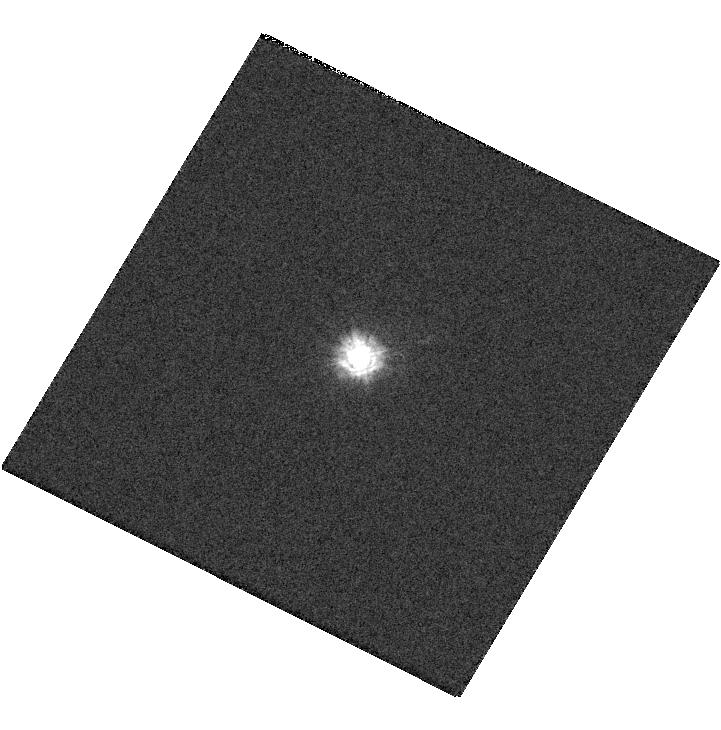
Target: GRW+70D5824. Instrument: WFC3/UVIS. Filter: F218W. Exposure: 1 min. Observation ID: hst_13574_07_wfc3_uvis_f218w_ichd07

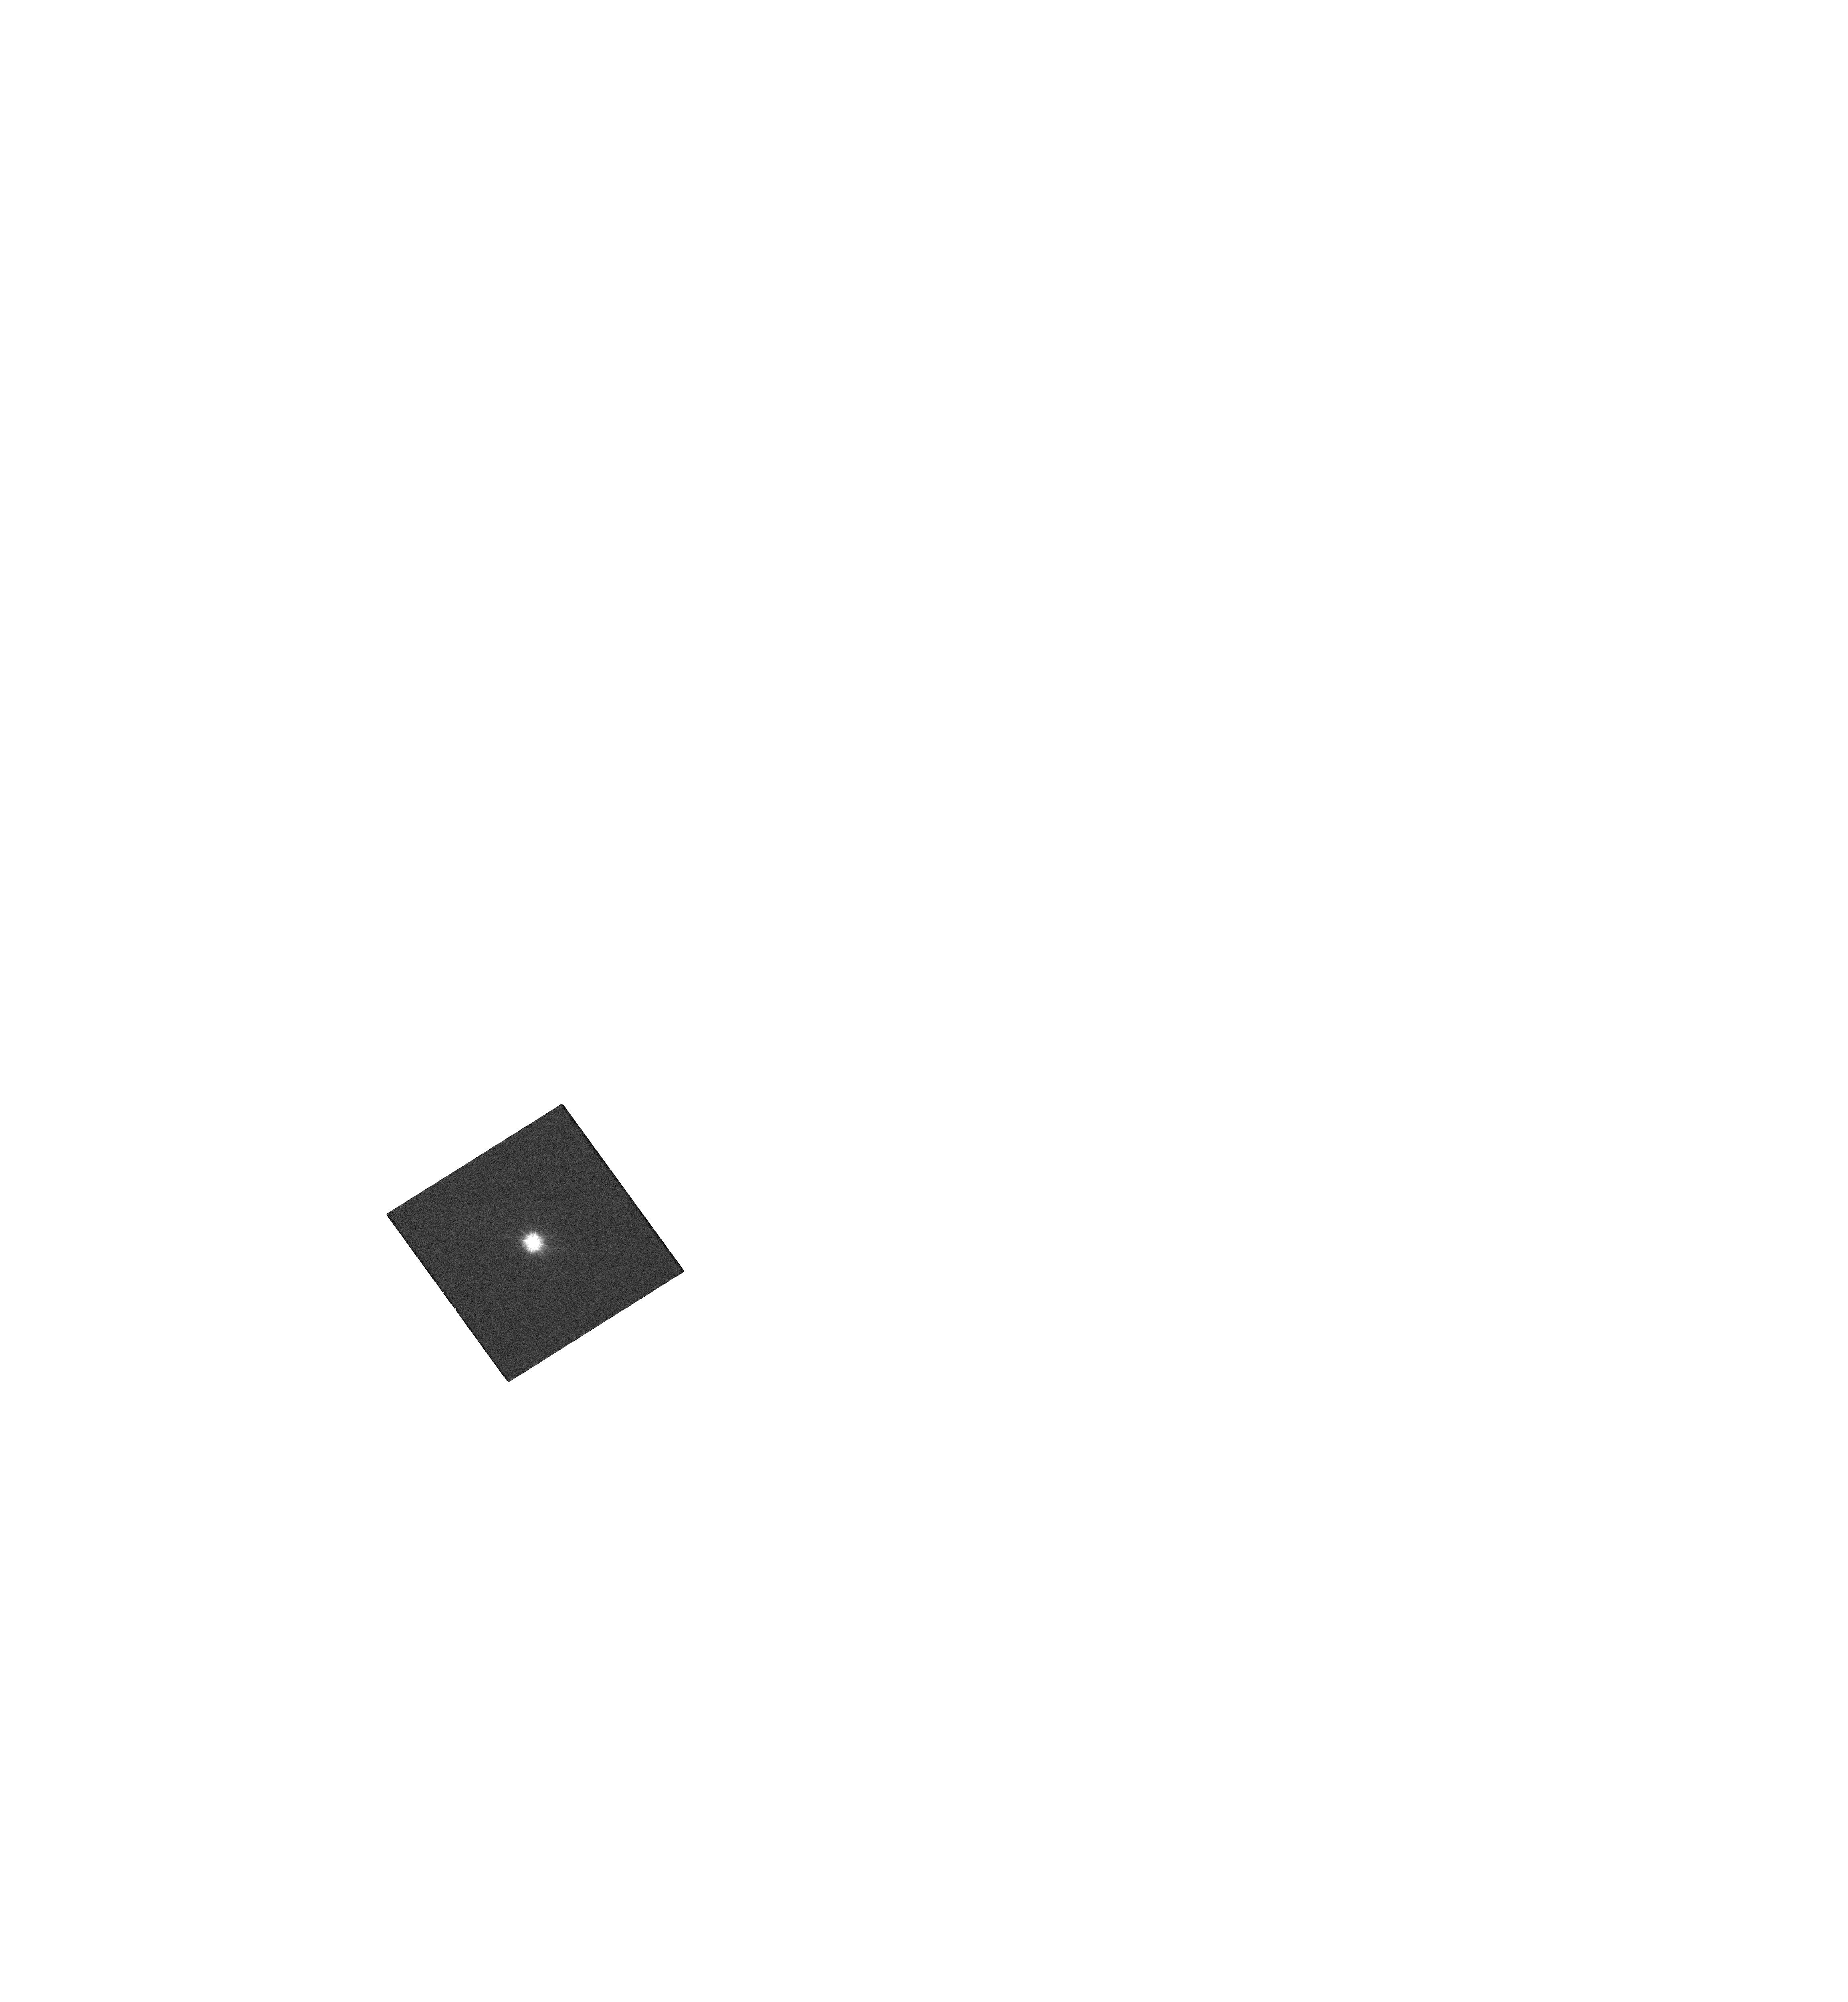
Target: GRW+70D5824. Instrument: WFC3/UVIS. Filter: F218W. Exposure: 1 min. Observation ID: hst_13574_a8_wfc3_uvis_f218w_ichda8

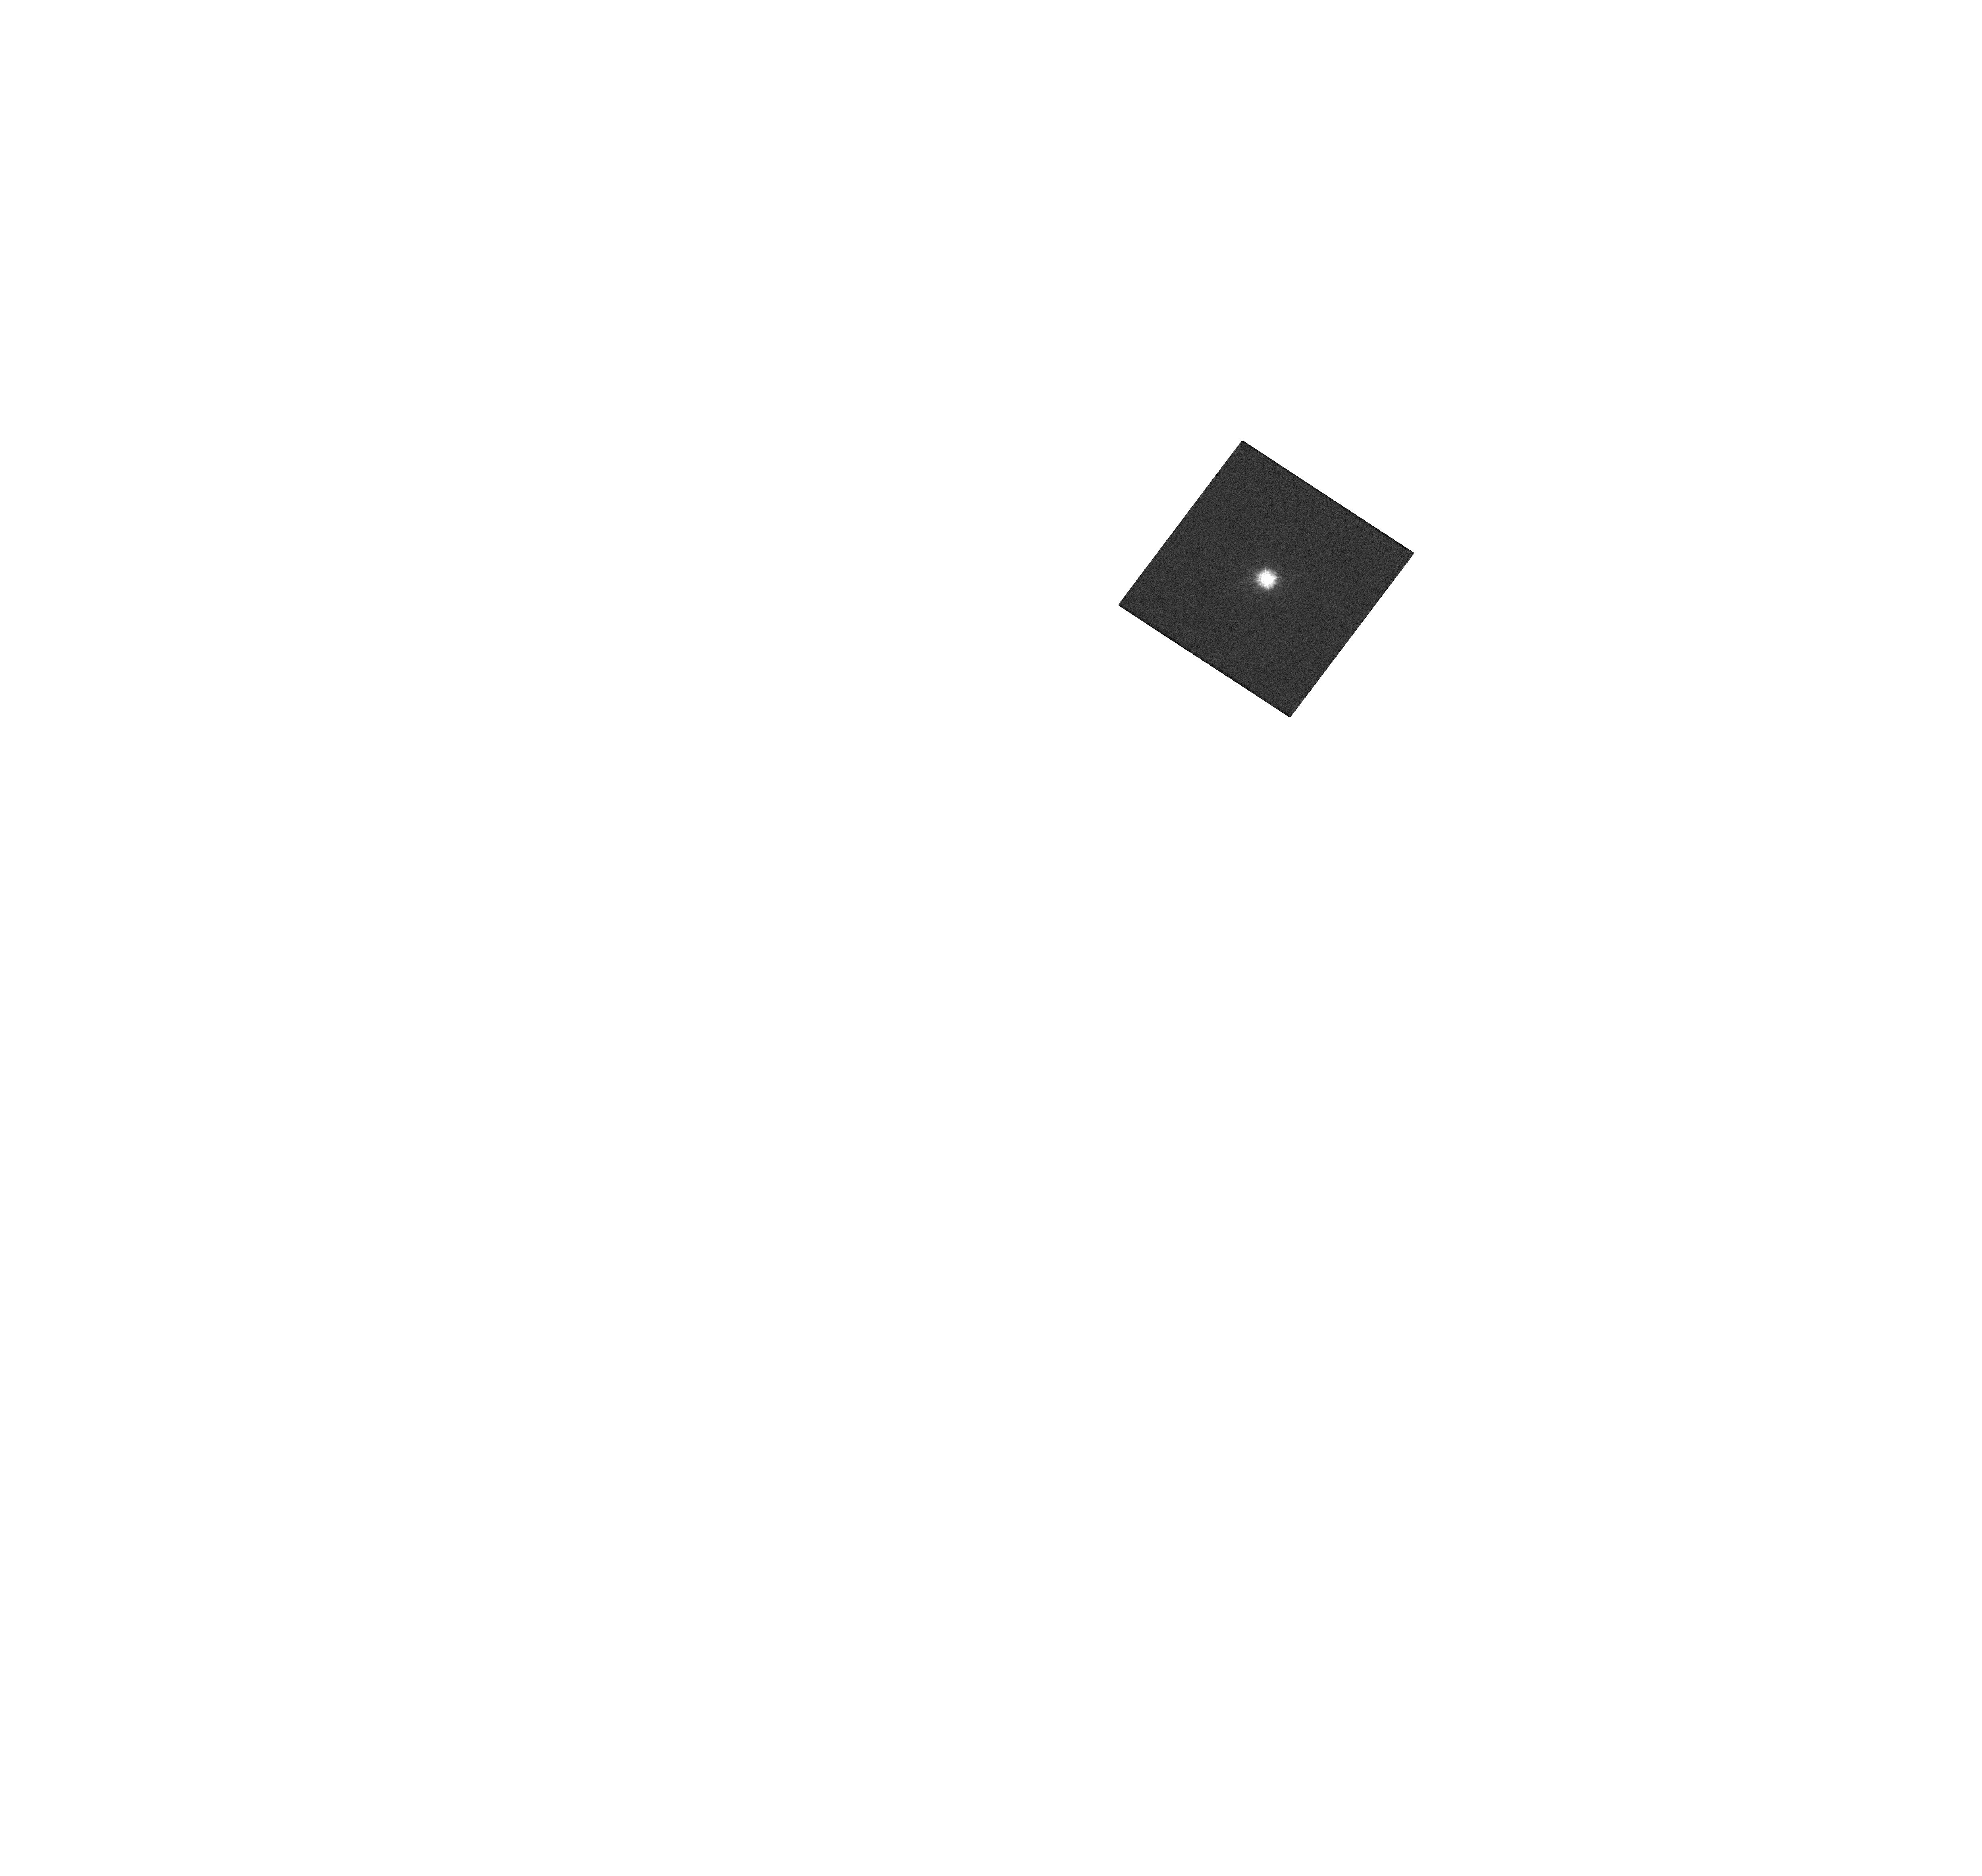
Target: GRW+70D5824. Instrument: WFC3/UVIS. Filter: F218W. Exposure: 1 min. Observation ID: hst_13574_a2_wfc3_uvis_f218w_ichda2

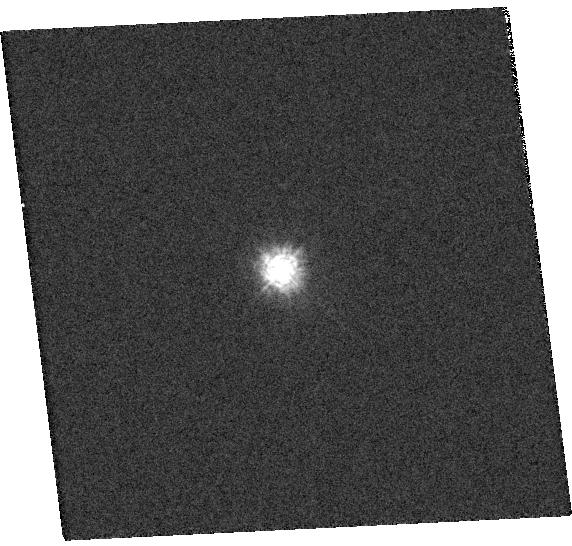
Target: GRW+70D5824. Instrument: WFC3/UVIS. Filter: F218W. Exposure: 1 min. Observation ID: hst_13574_09_wfc3_uvis_f218w_ichd09

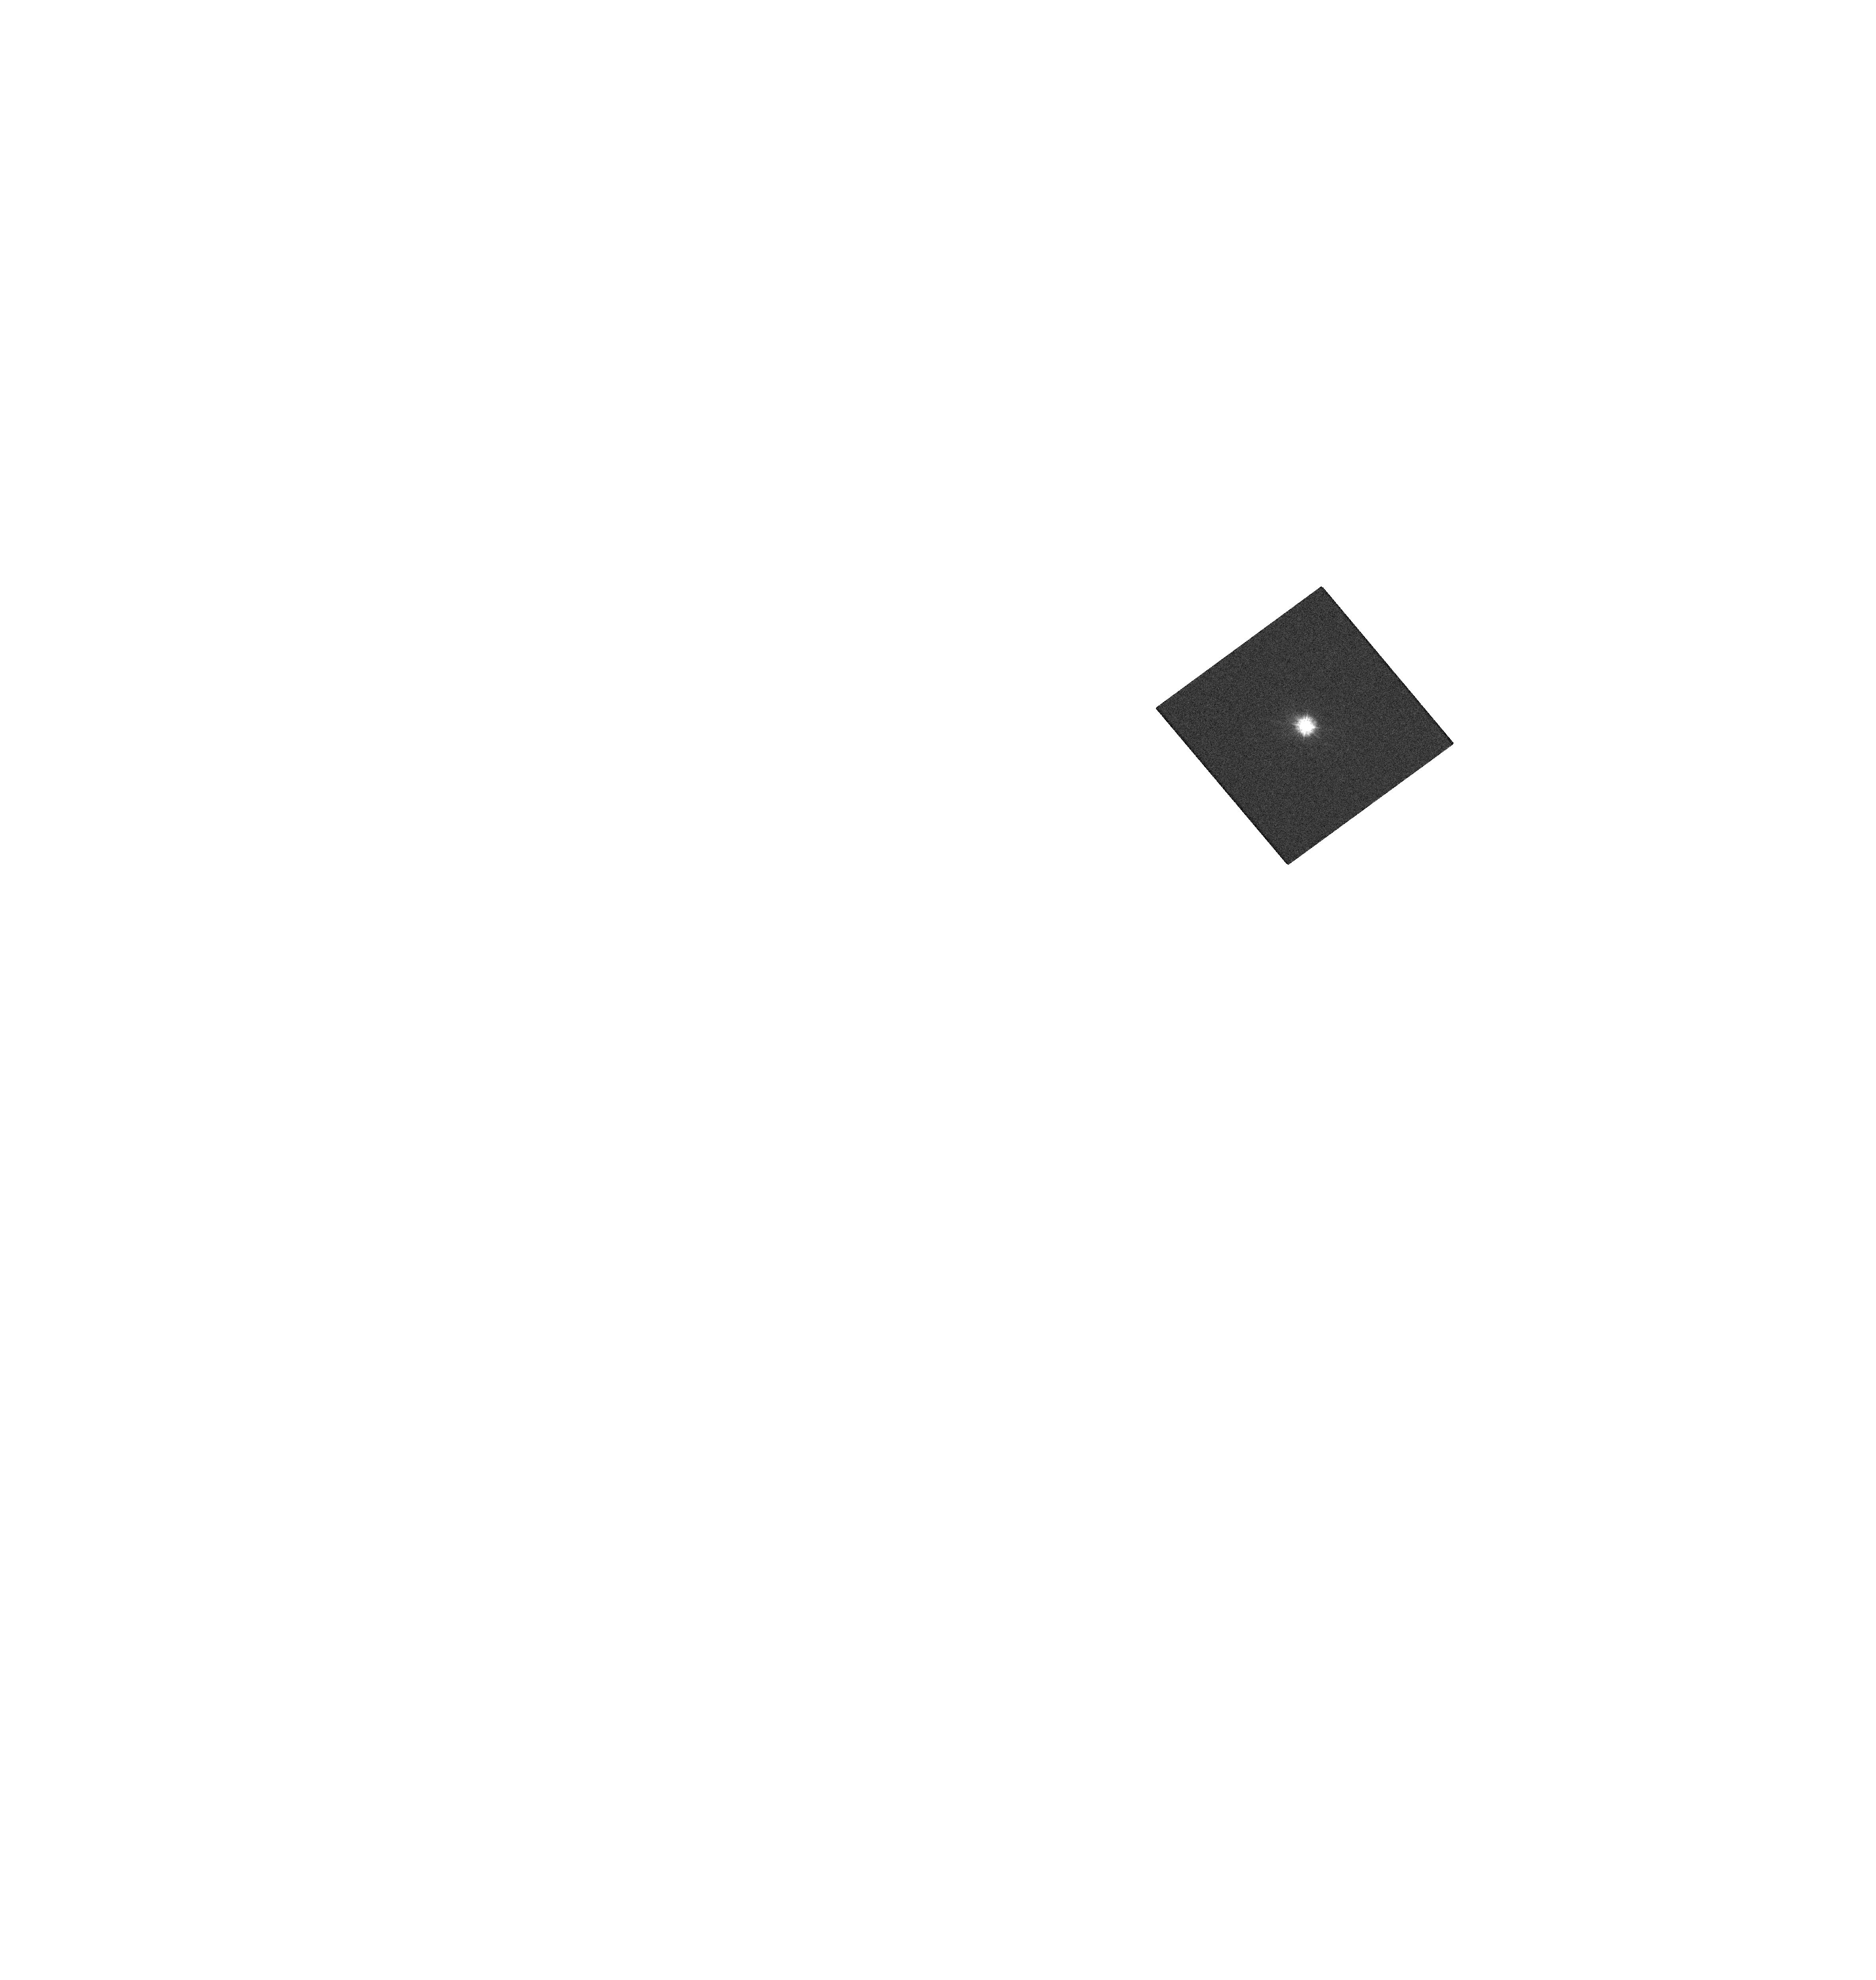
Target: GRW+70D5824. Instrument: WFC3/UVIS. Filter: F218W. Exposure: 1 min. Observation ID: hst_13574_a3_wfc3_uvis_f218w_ichda3

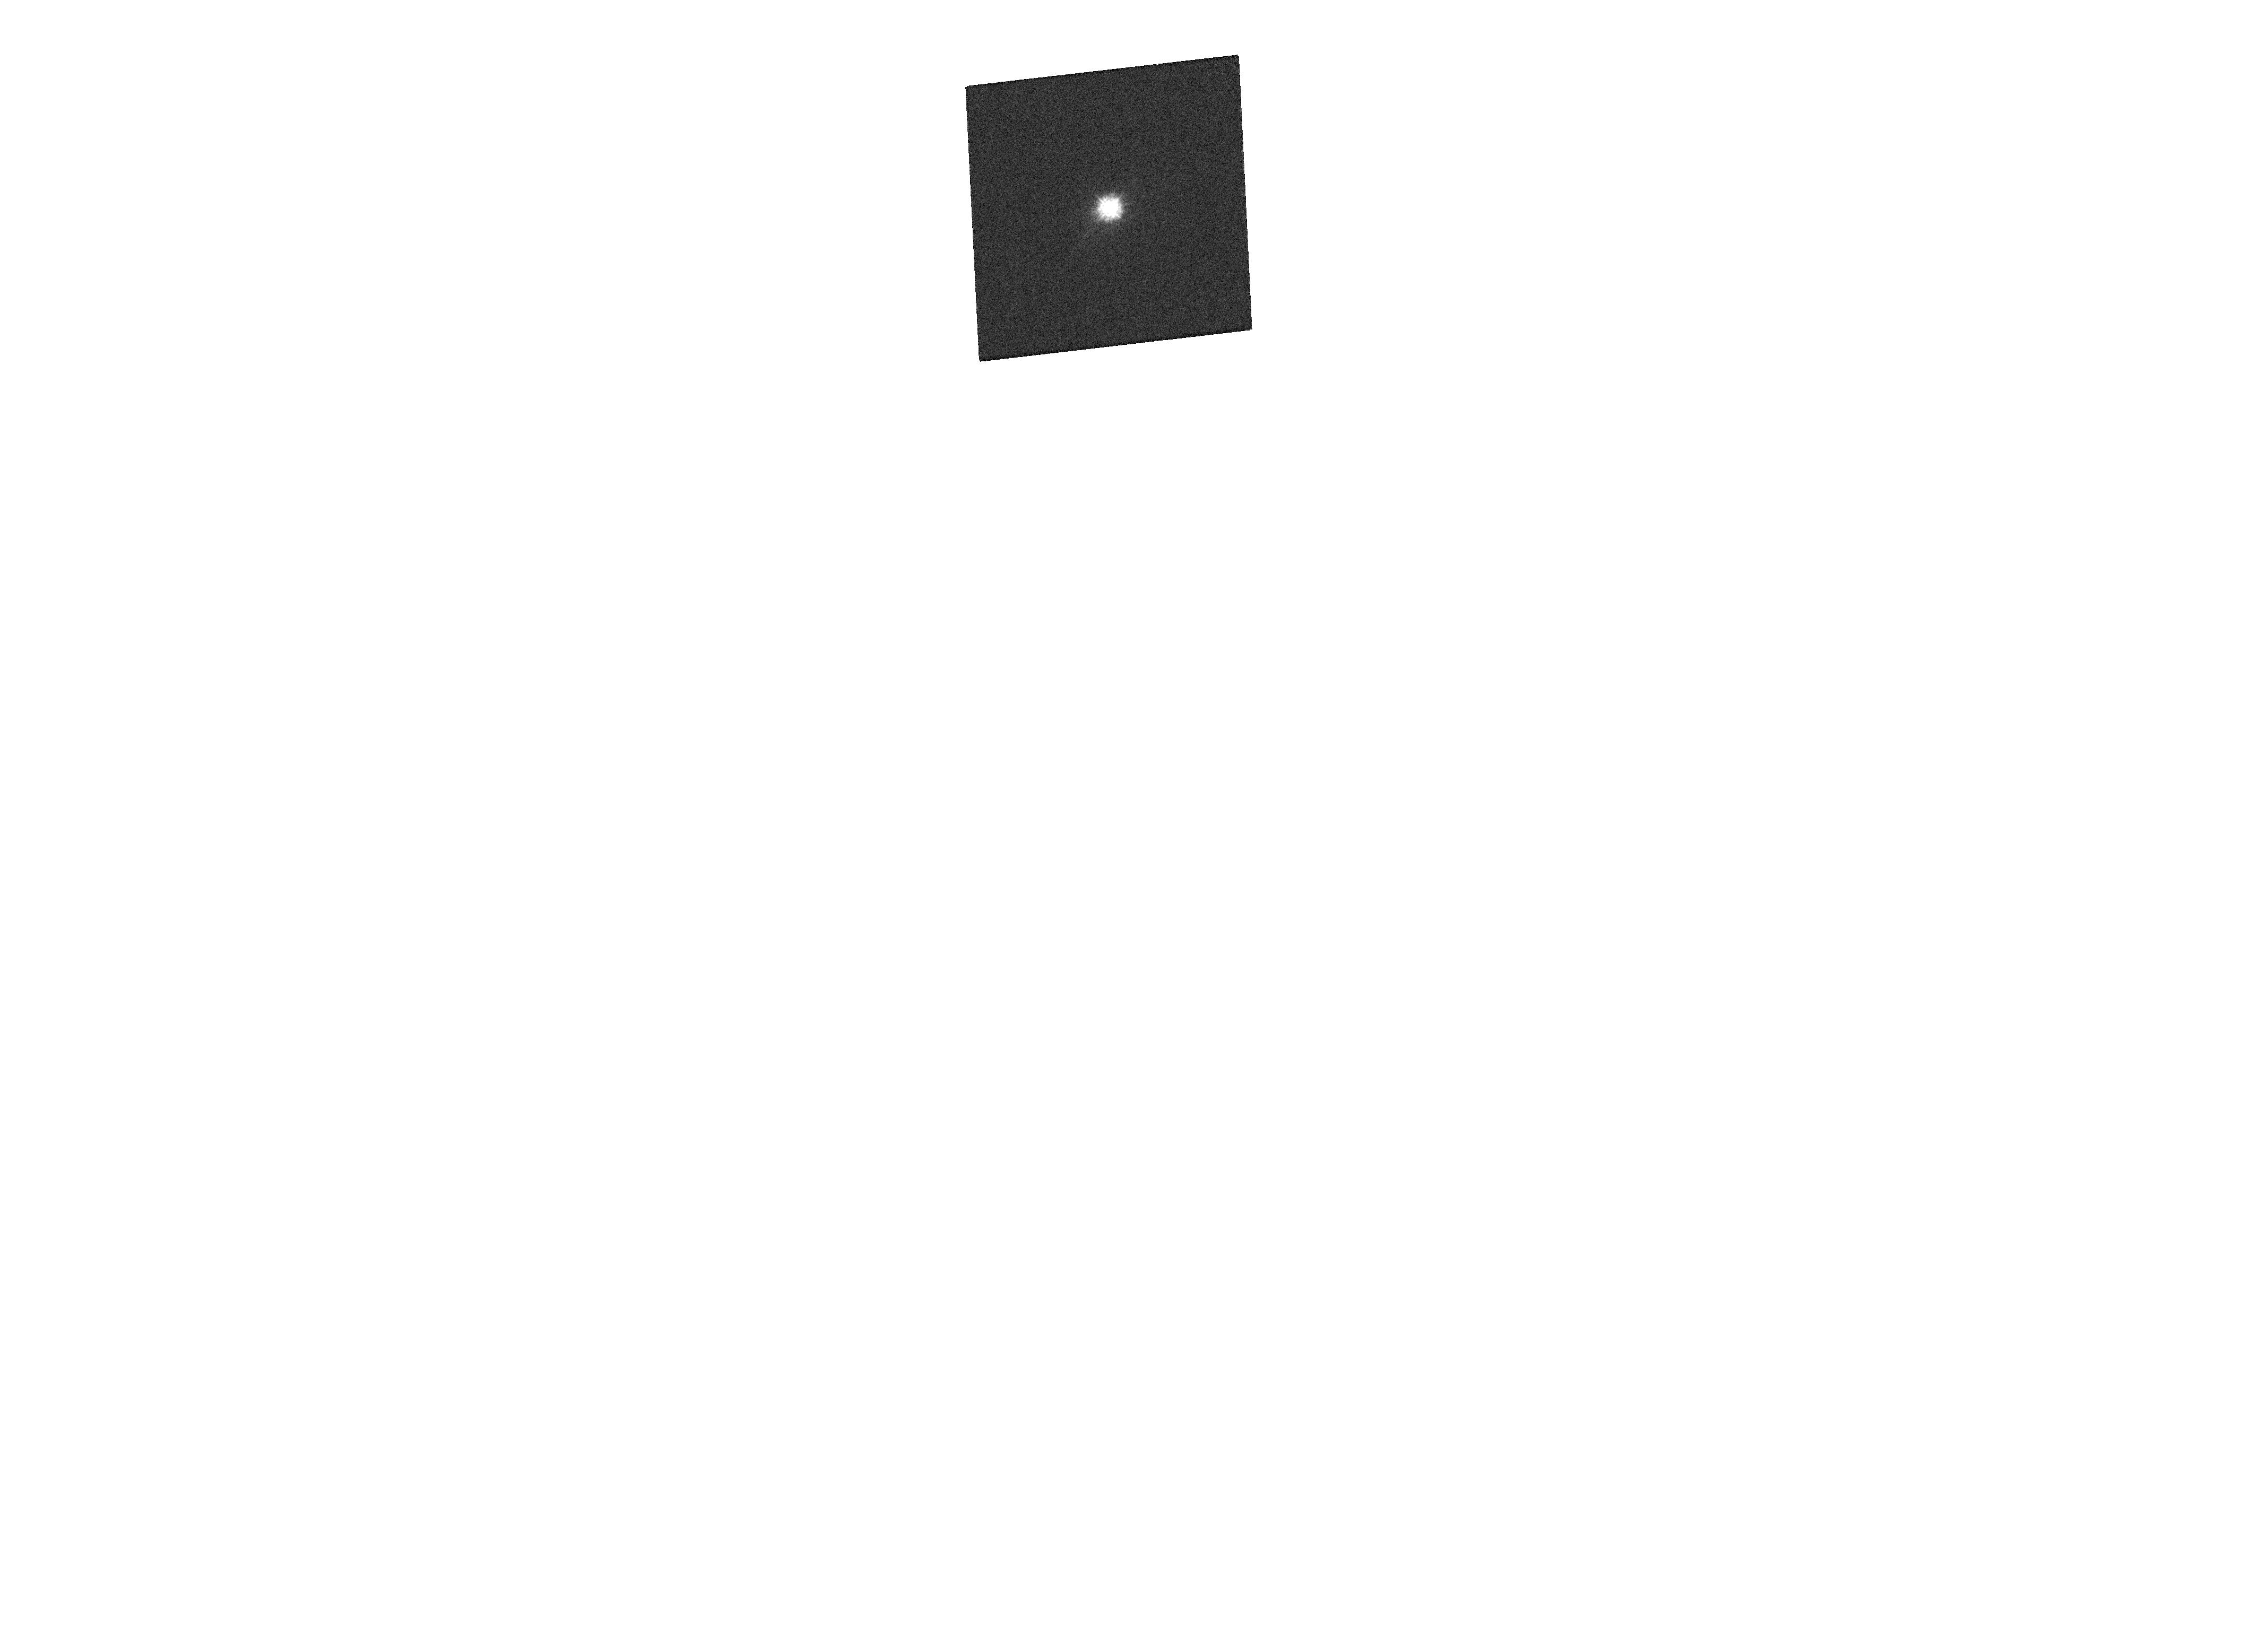
Target: GRW+70D5824. Instrument: WFC3/UVIS. Filter: F218W. Exposure: 1 min. Observation ID: hst_13574_a1_wfc3_uvis_f218w_ichda1

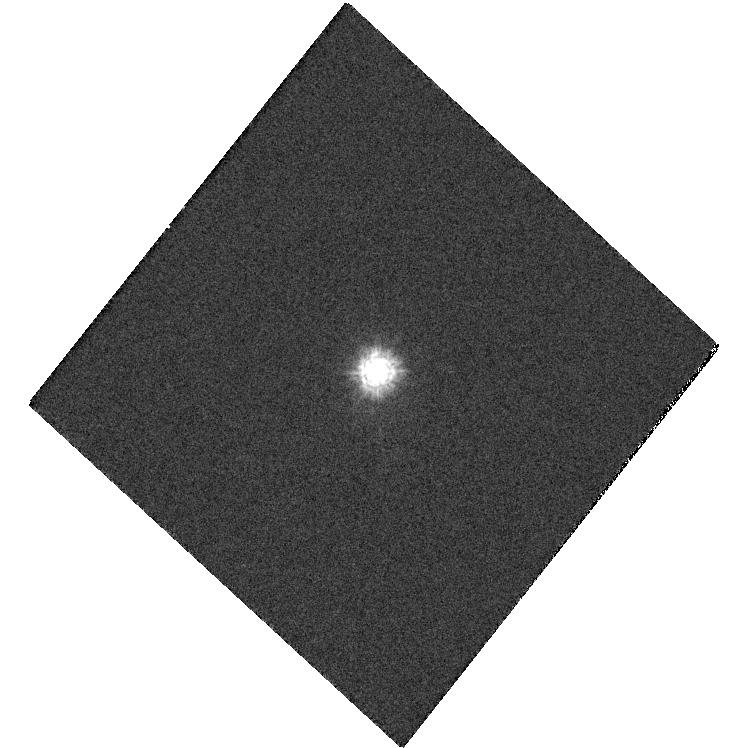
Target: GRW+70D5824. Instrument: WFC3/UVIS. Filter: F218W. Exposure: 1 min. Observation ID: hst_13574_10_wfc3_uvis_f218w_ichd10

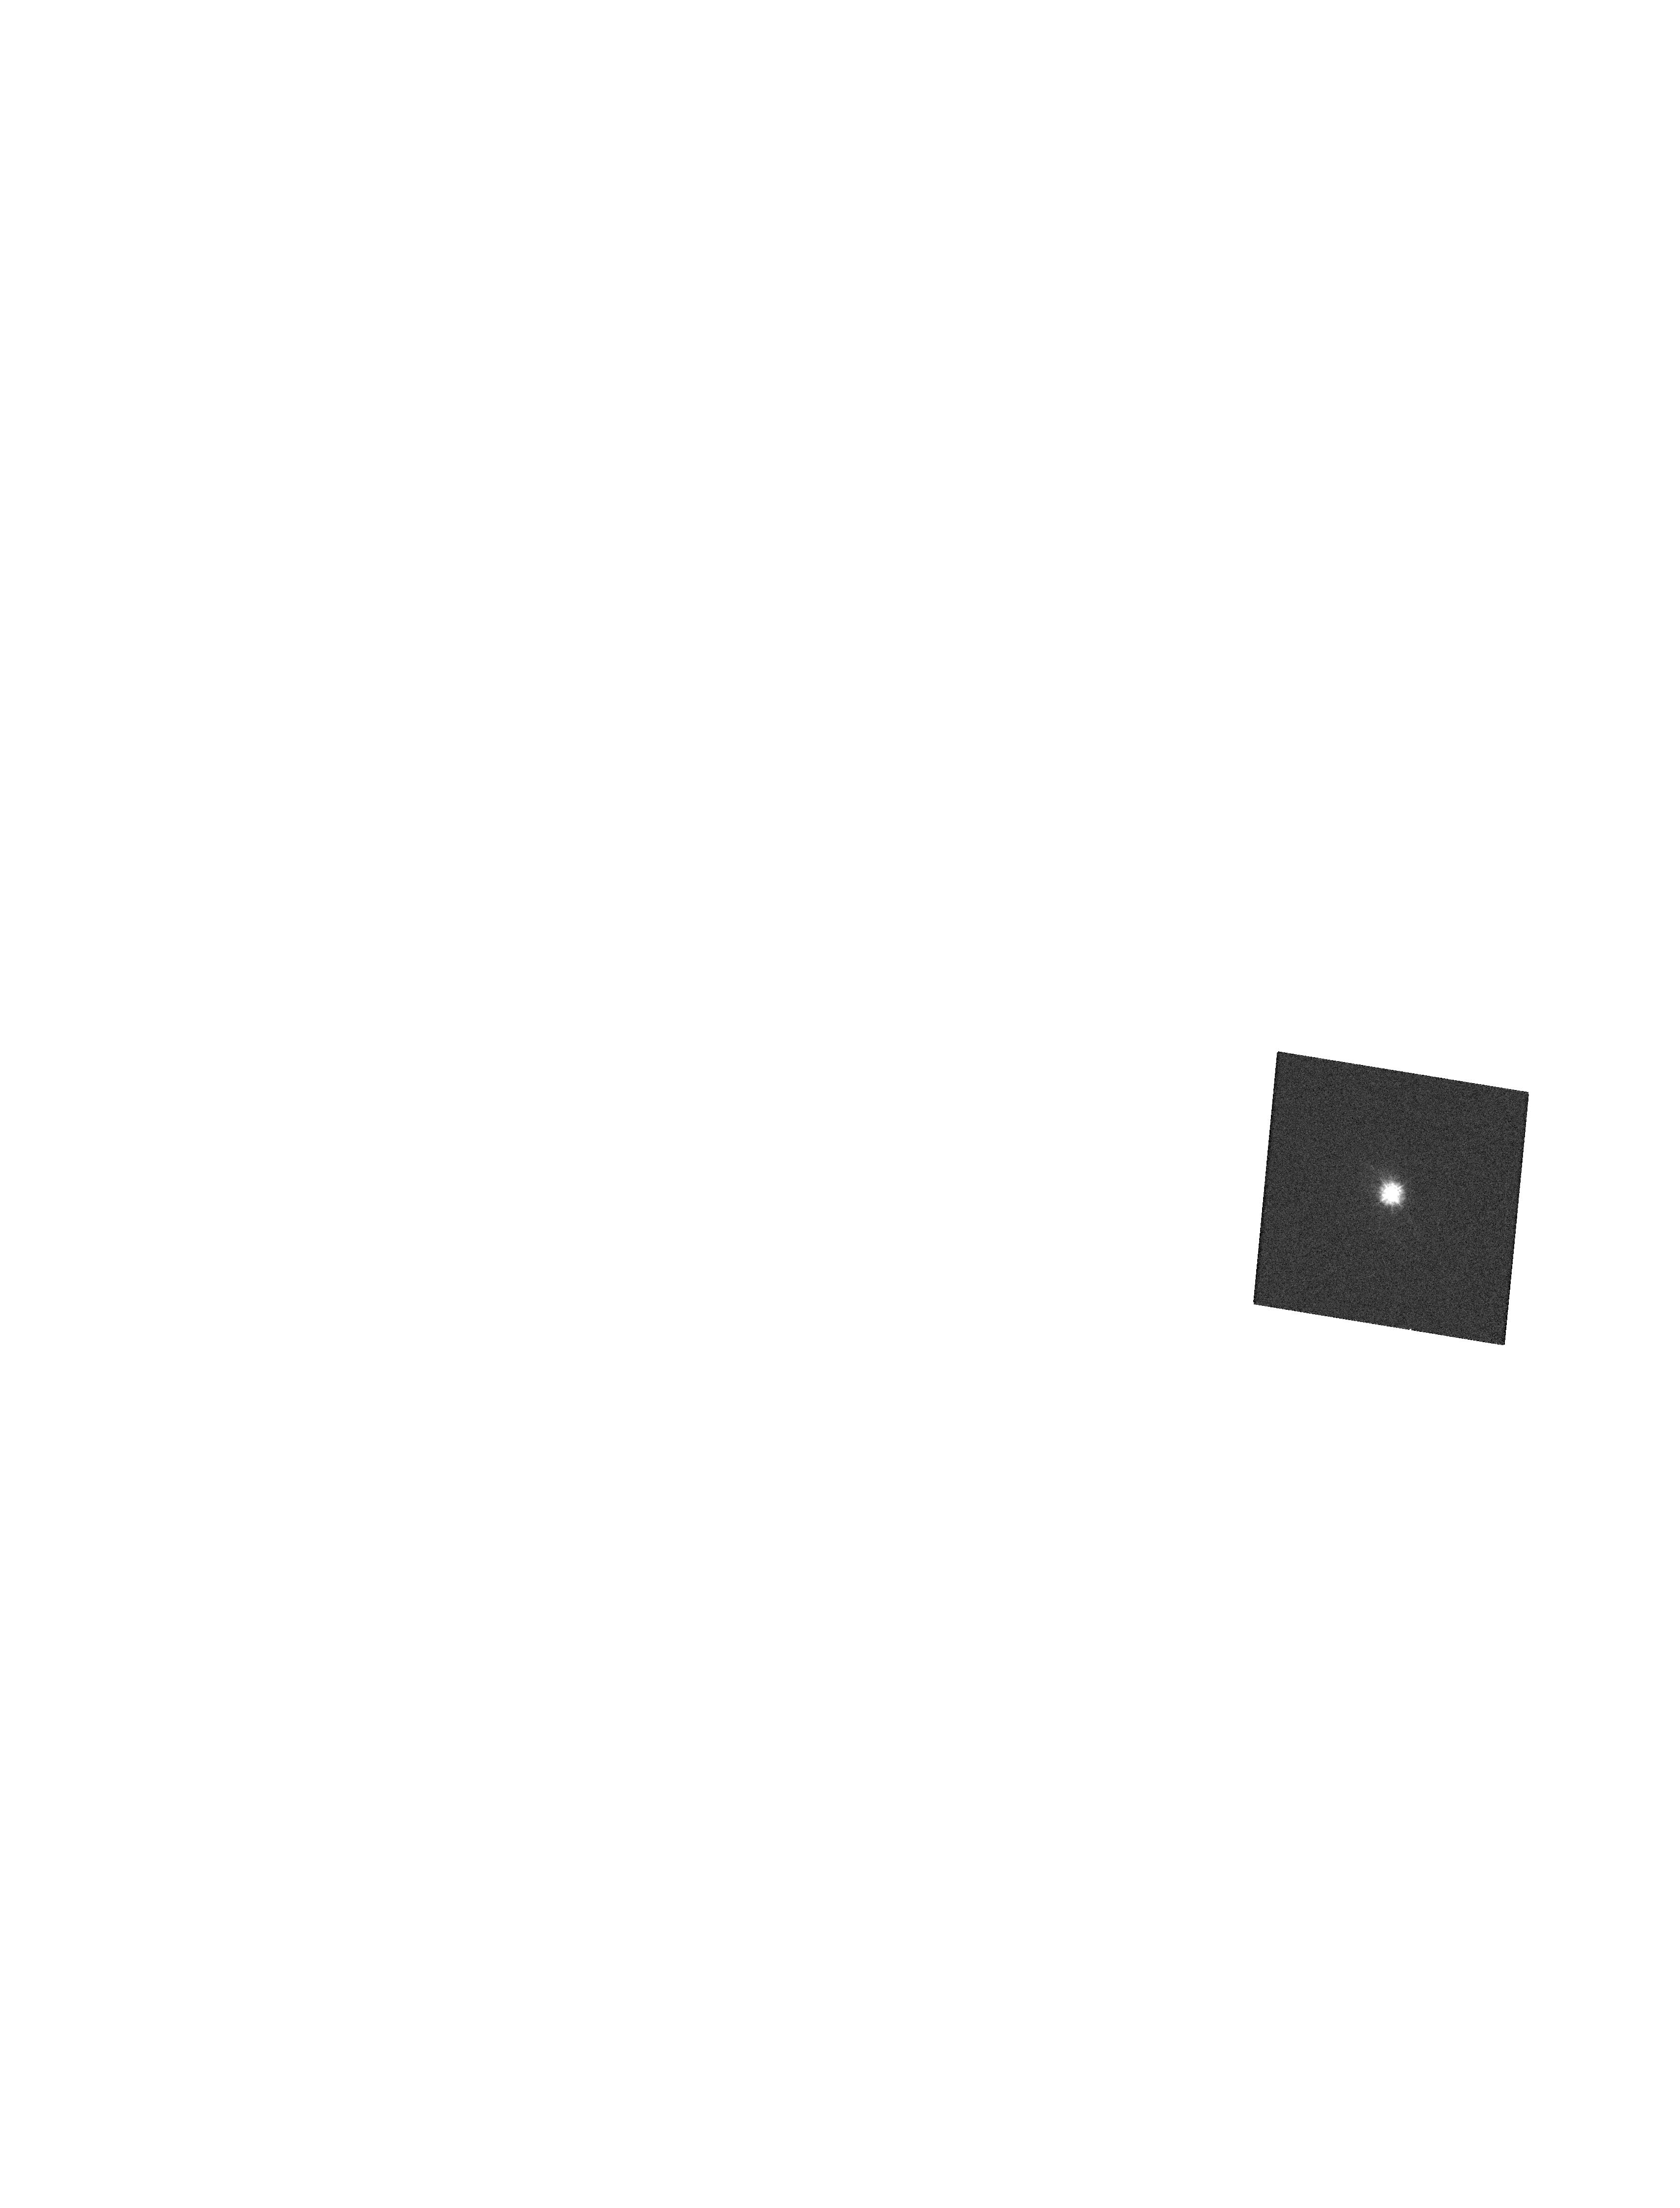
Target: GRW+70D5824. Instrument: WFC3/UVIS. Filter: F218W. Exposure: 1 min. Observation ID: hst_13574_a4_wfc3_uvis_f218w_ichda4

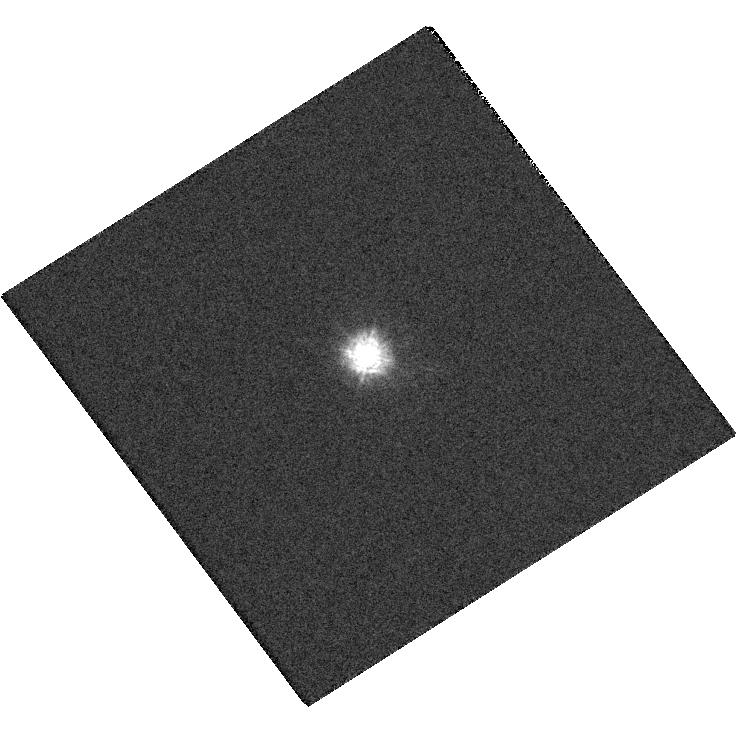
Target: GRW+70D5824. Instrument: WFC3/UVIS. Filter: F218W. Exposure: 1 min. Observation ID: hst_13574_08_wfc3_uvis_f218w_ichd08

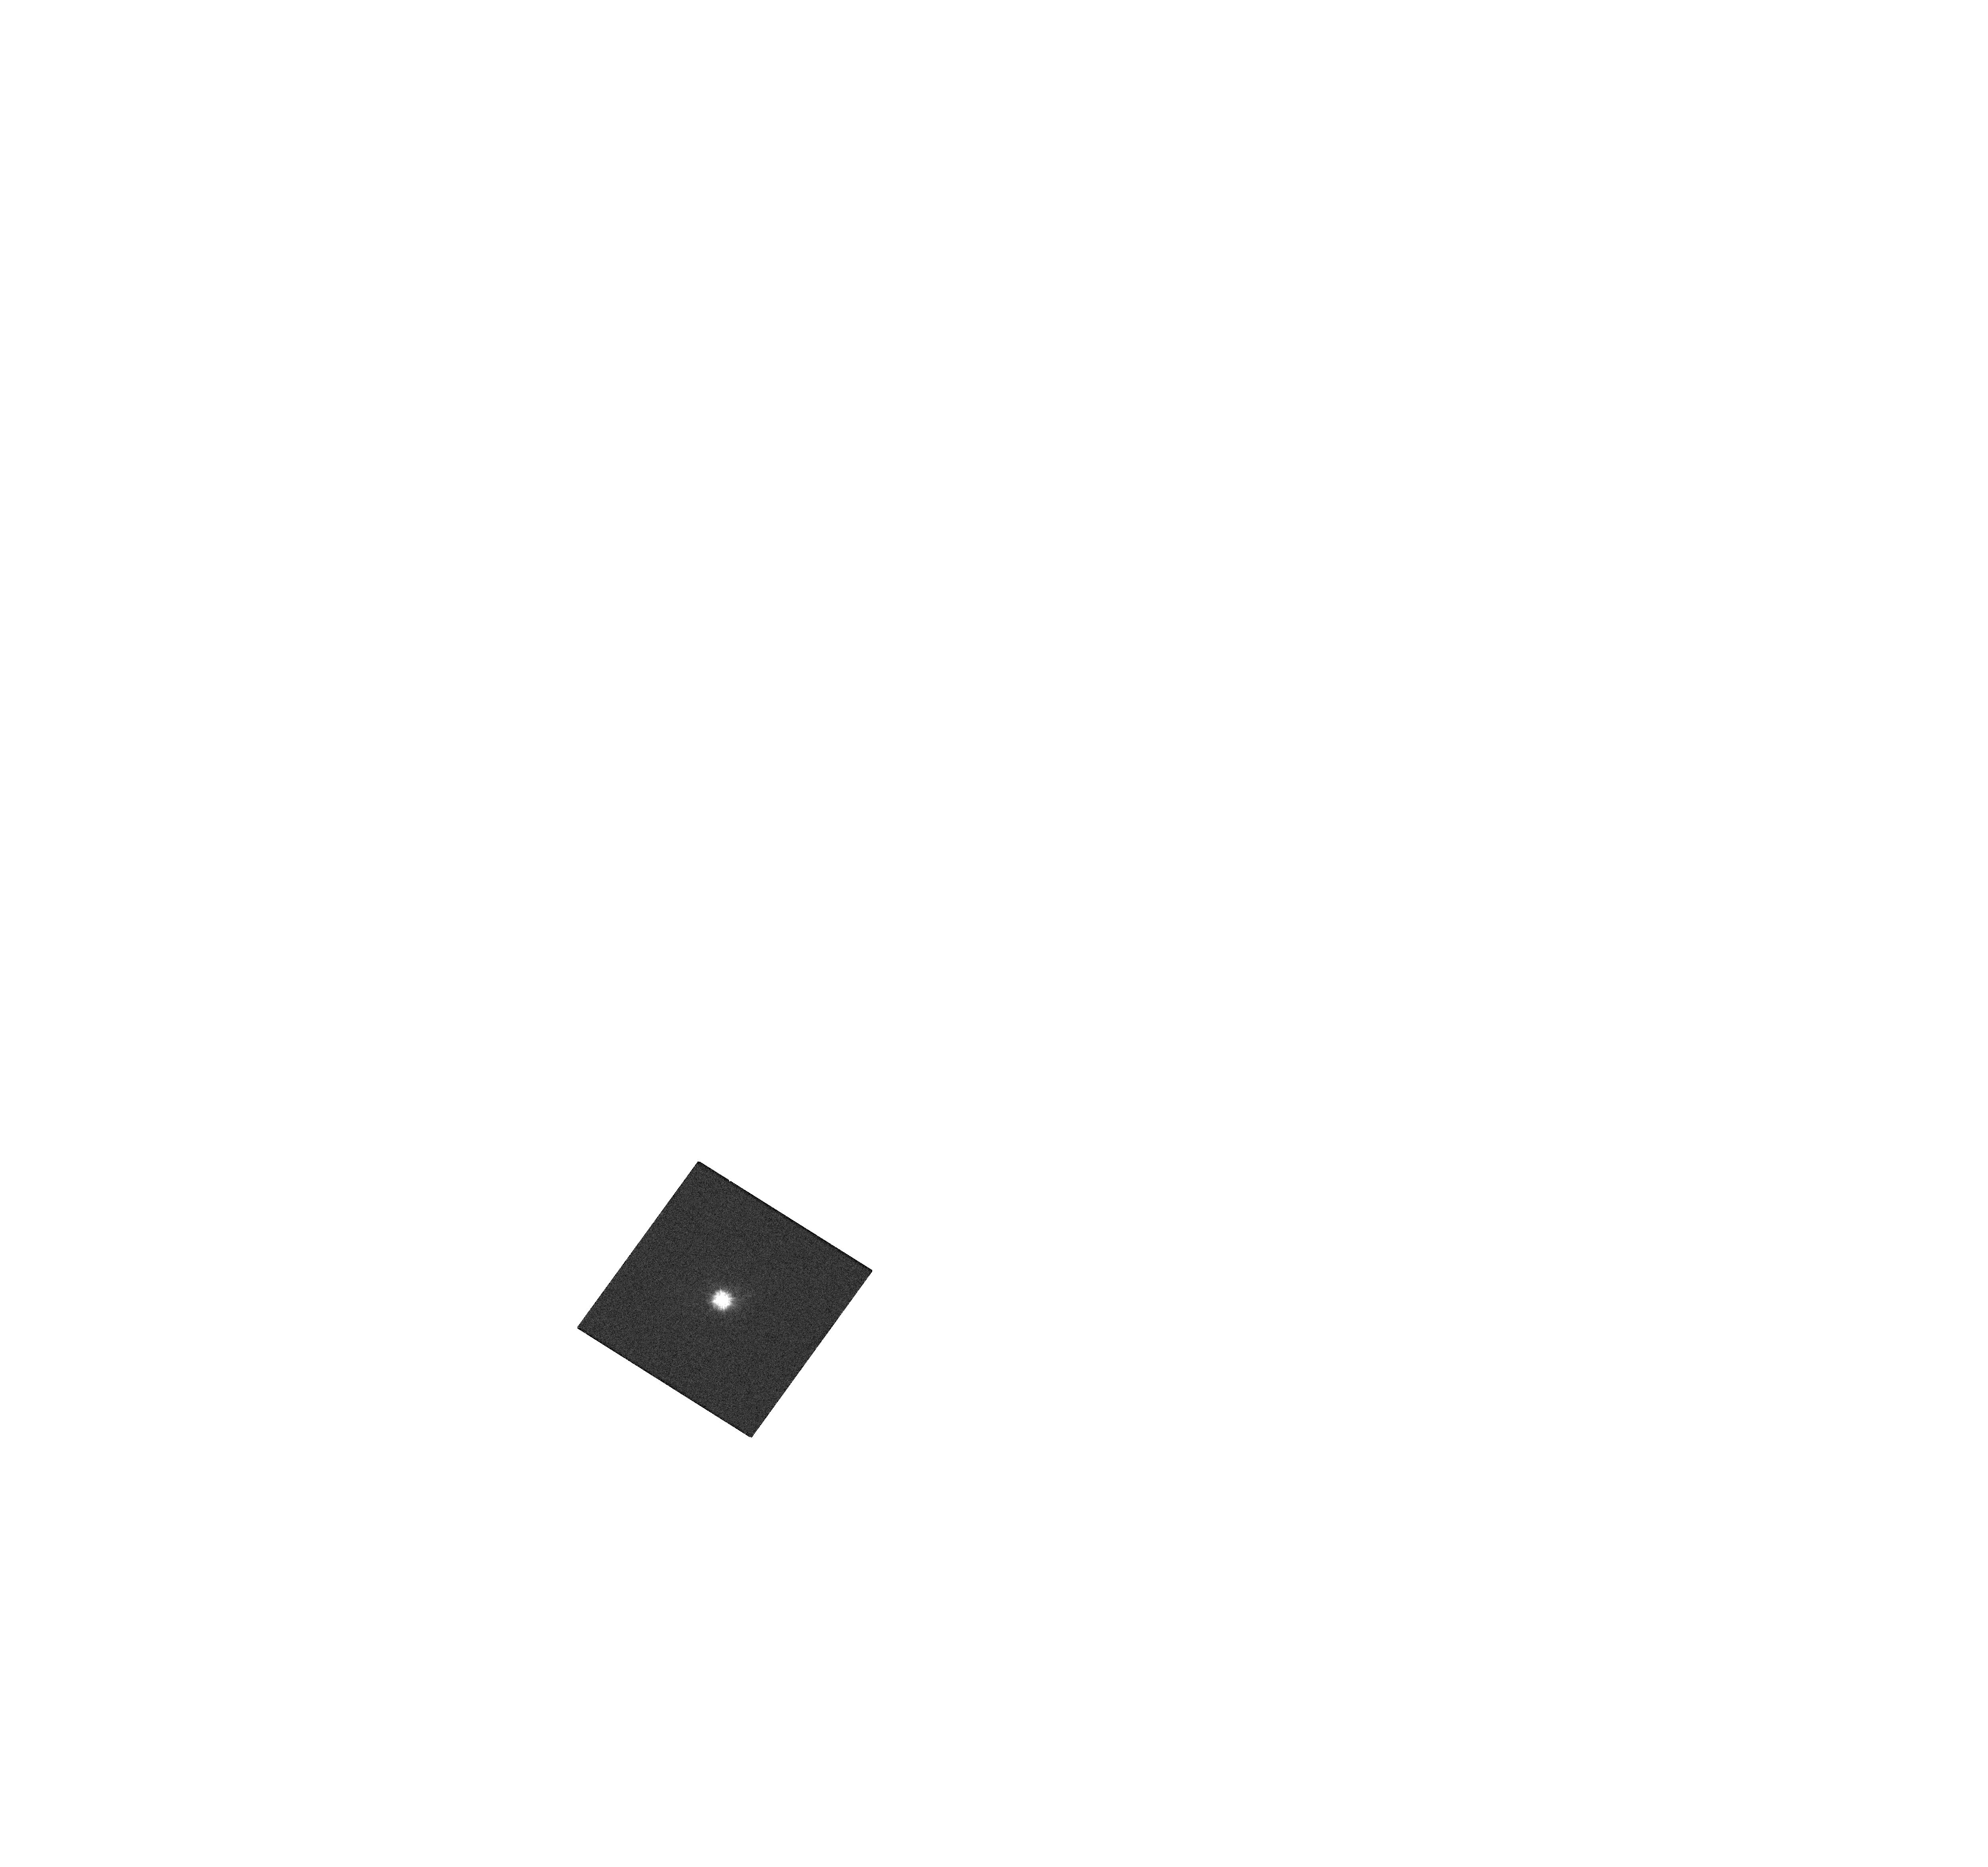
Target: GRW+70D5824. Instrument: WFC3/UVIS. Filter: F218W. Exposure: 1 min. Observation ID: hst_13574_a7_wfc3_uvis_f218w_ichda7

WFC3 contamination & stability monitor (PI: Baggett, Sylvia M.)

The photometric throughput of WFC3 is monitored periodically during the year to evaluate its stability. The data consist of spectrophotometric standard star images in the UVIS channel, in a subset of key filters plus the UVIS grism. The observation cadence, once every five weeks, is deliberately out of phase with the monthly anneal procedures (proposal 13554) in order to sample the phase space. Aperture photometry results are used to assess the UVIS flux stability as a function of time and wavelength. In conjunction with other programs, the data are also used in the photometric zeropoint determinations.